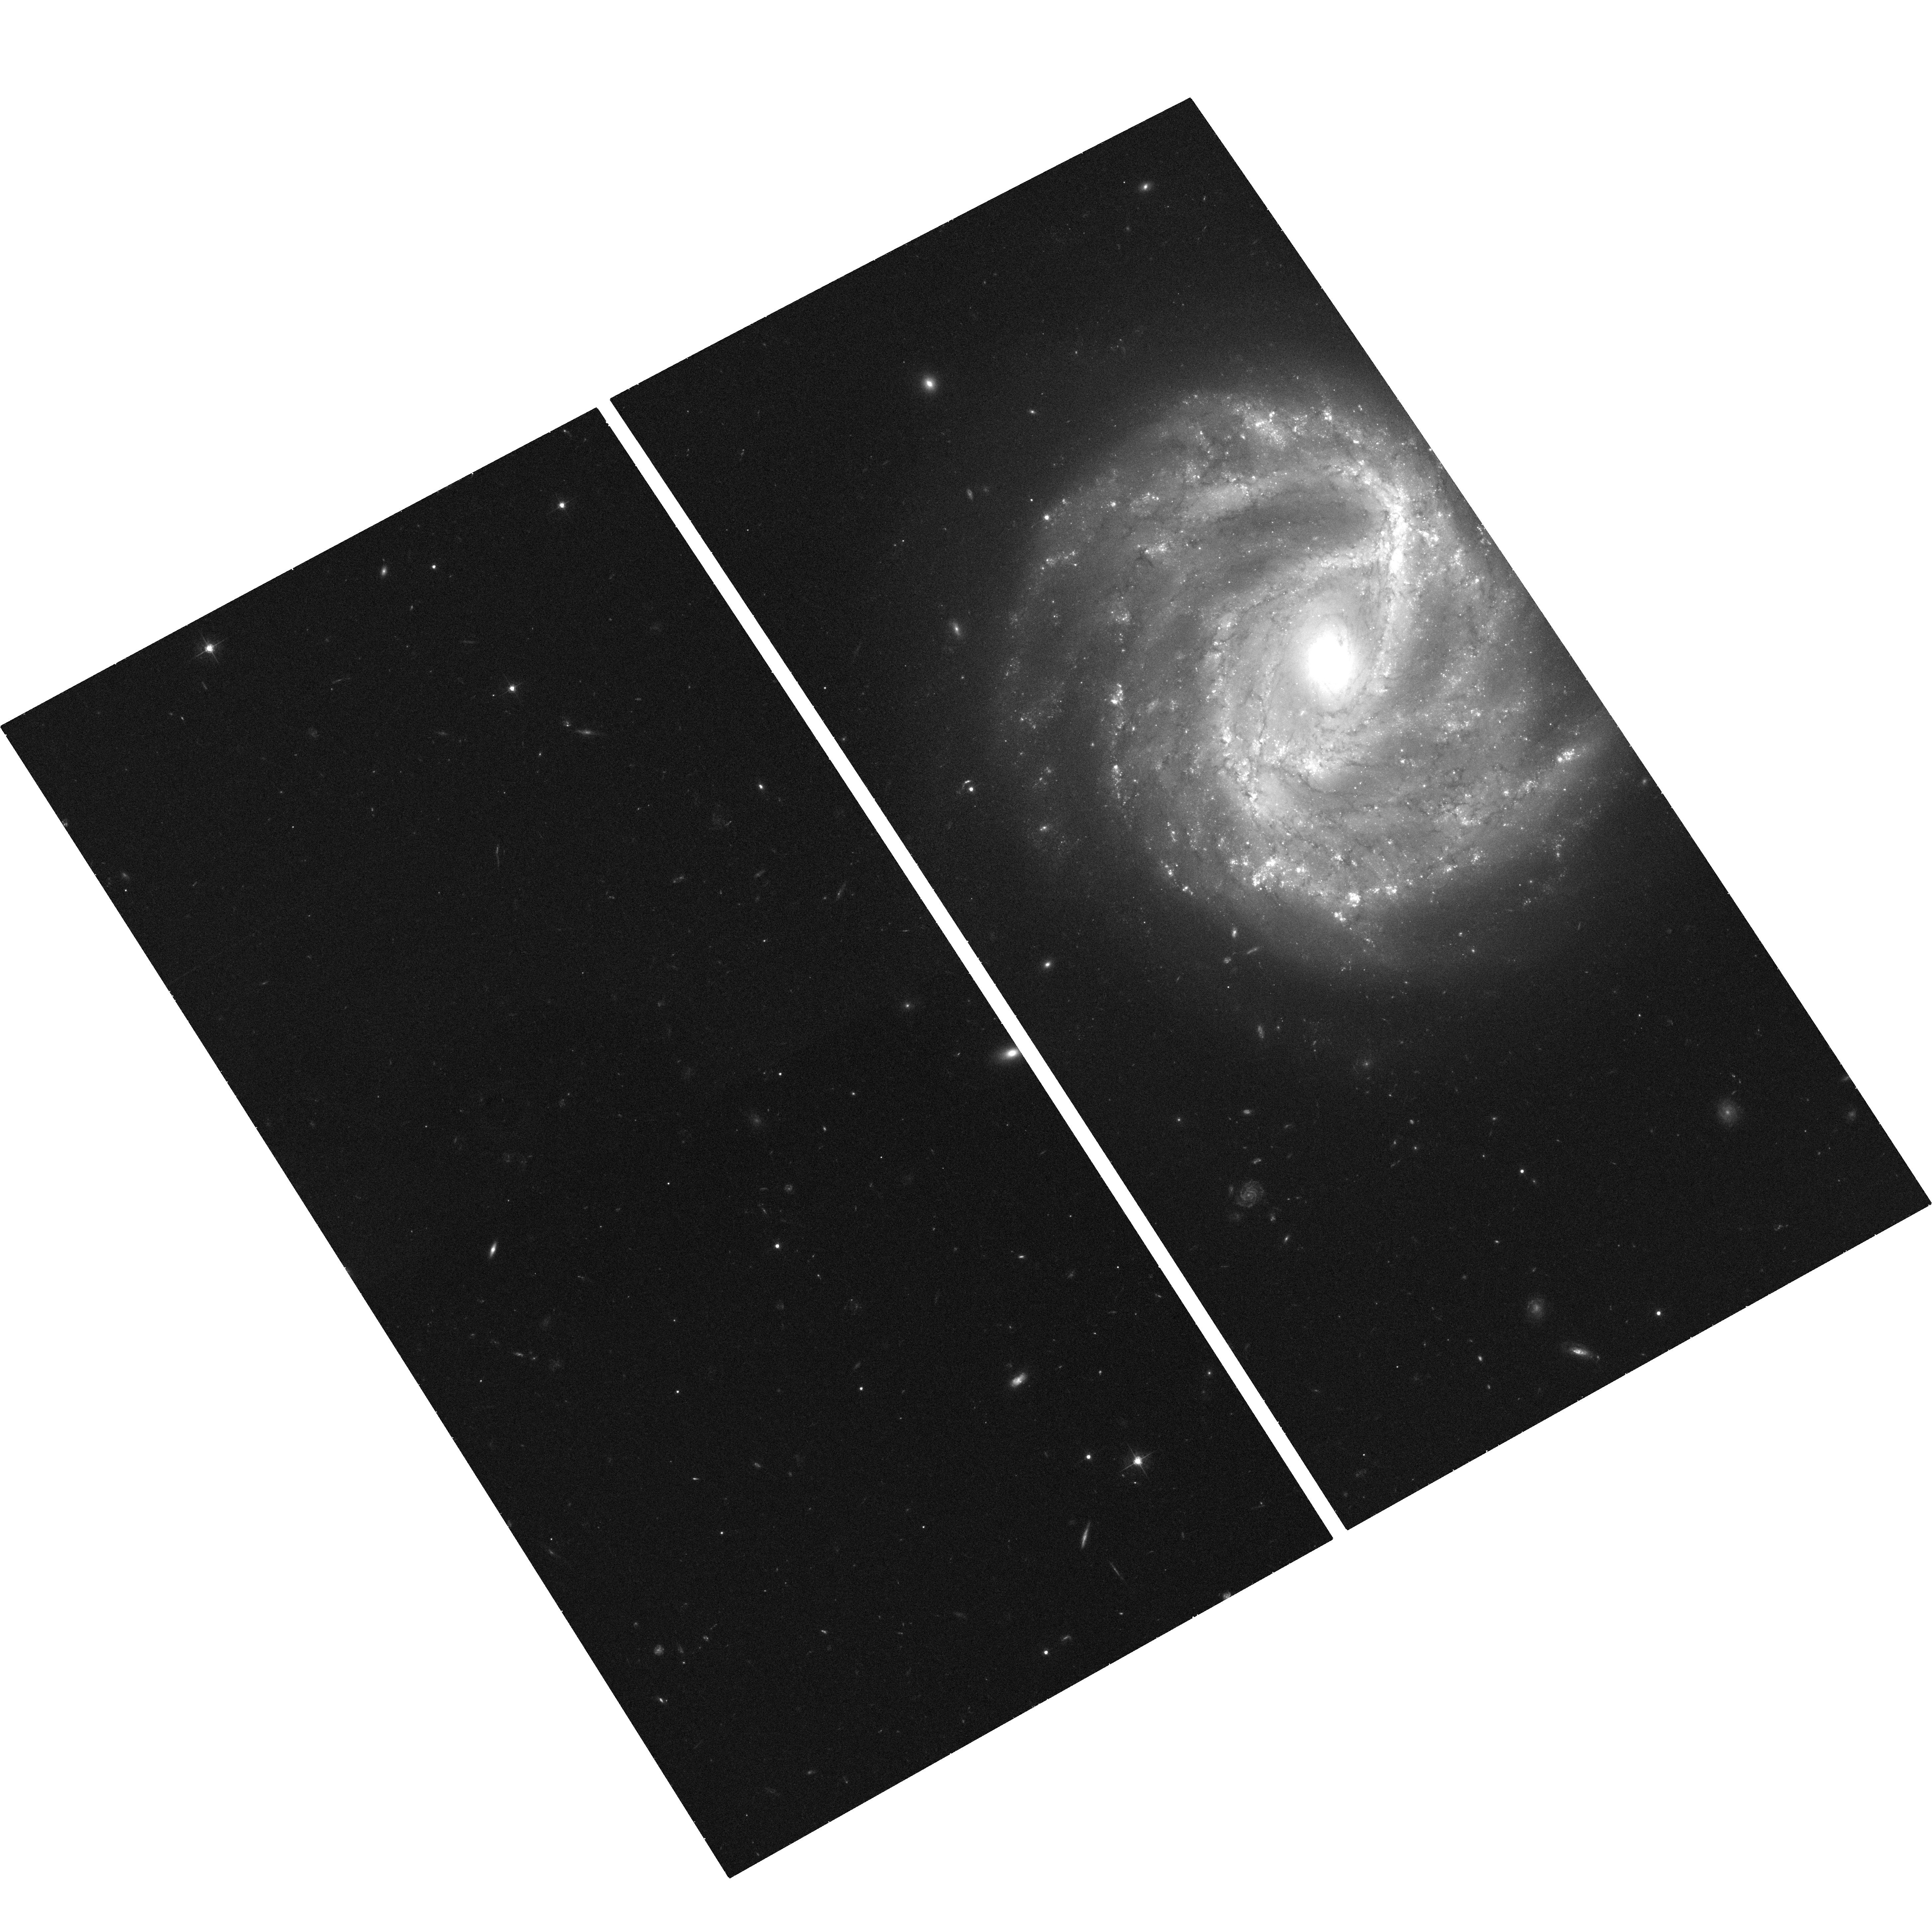
Target: SN1995E. Instrument: ACS/WFC. Filter: F555W. Exposure: 37 min. Observation ID: hst_10892_02_acs_wfc_f555w_j9ow02

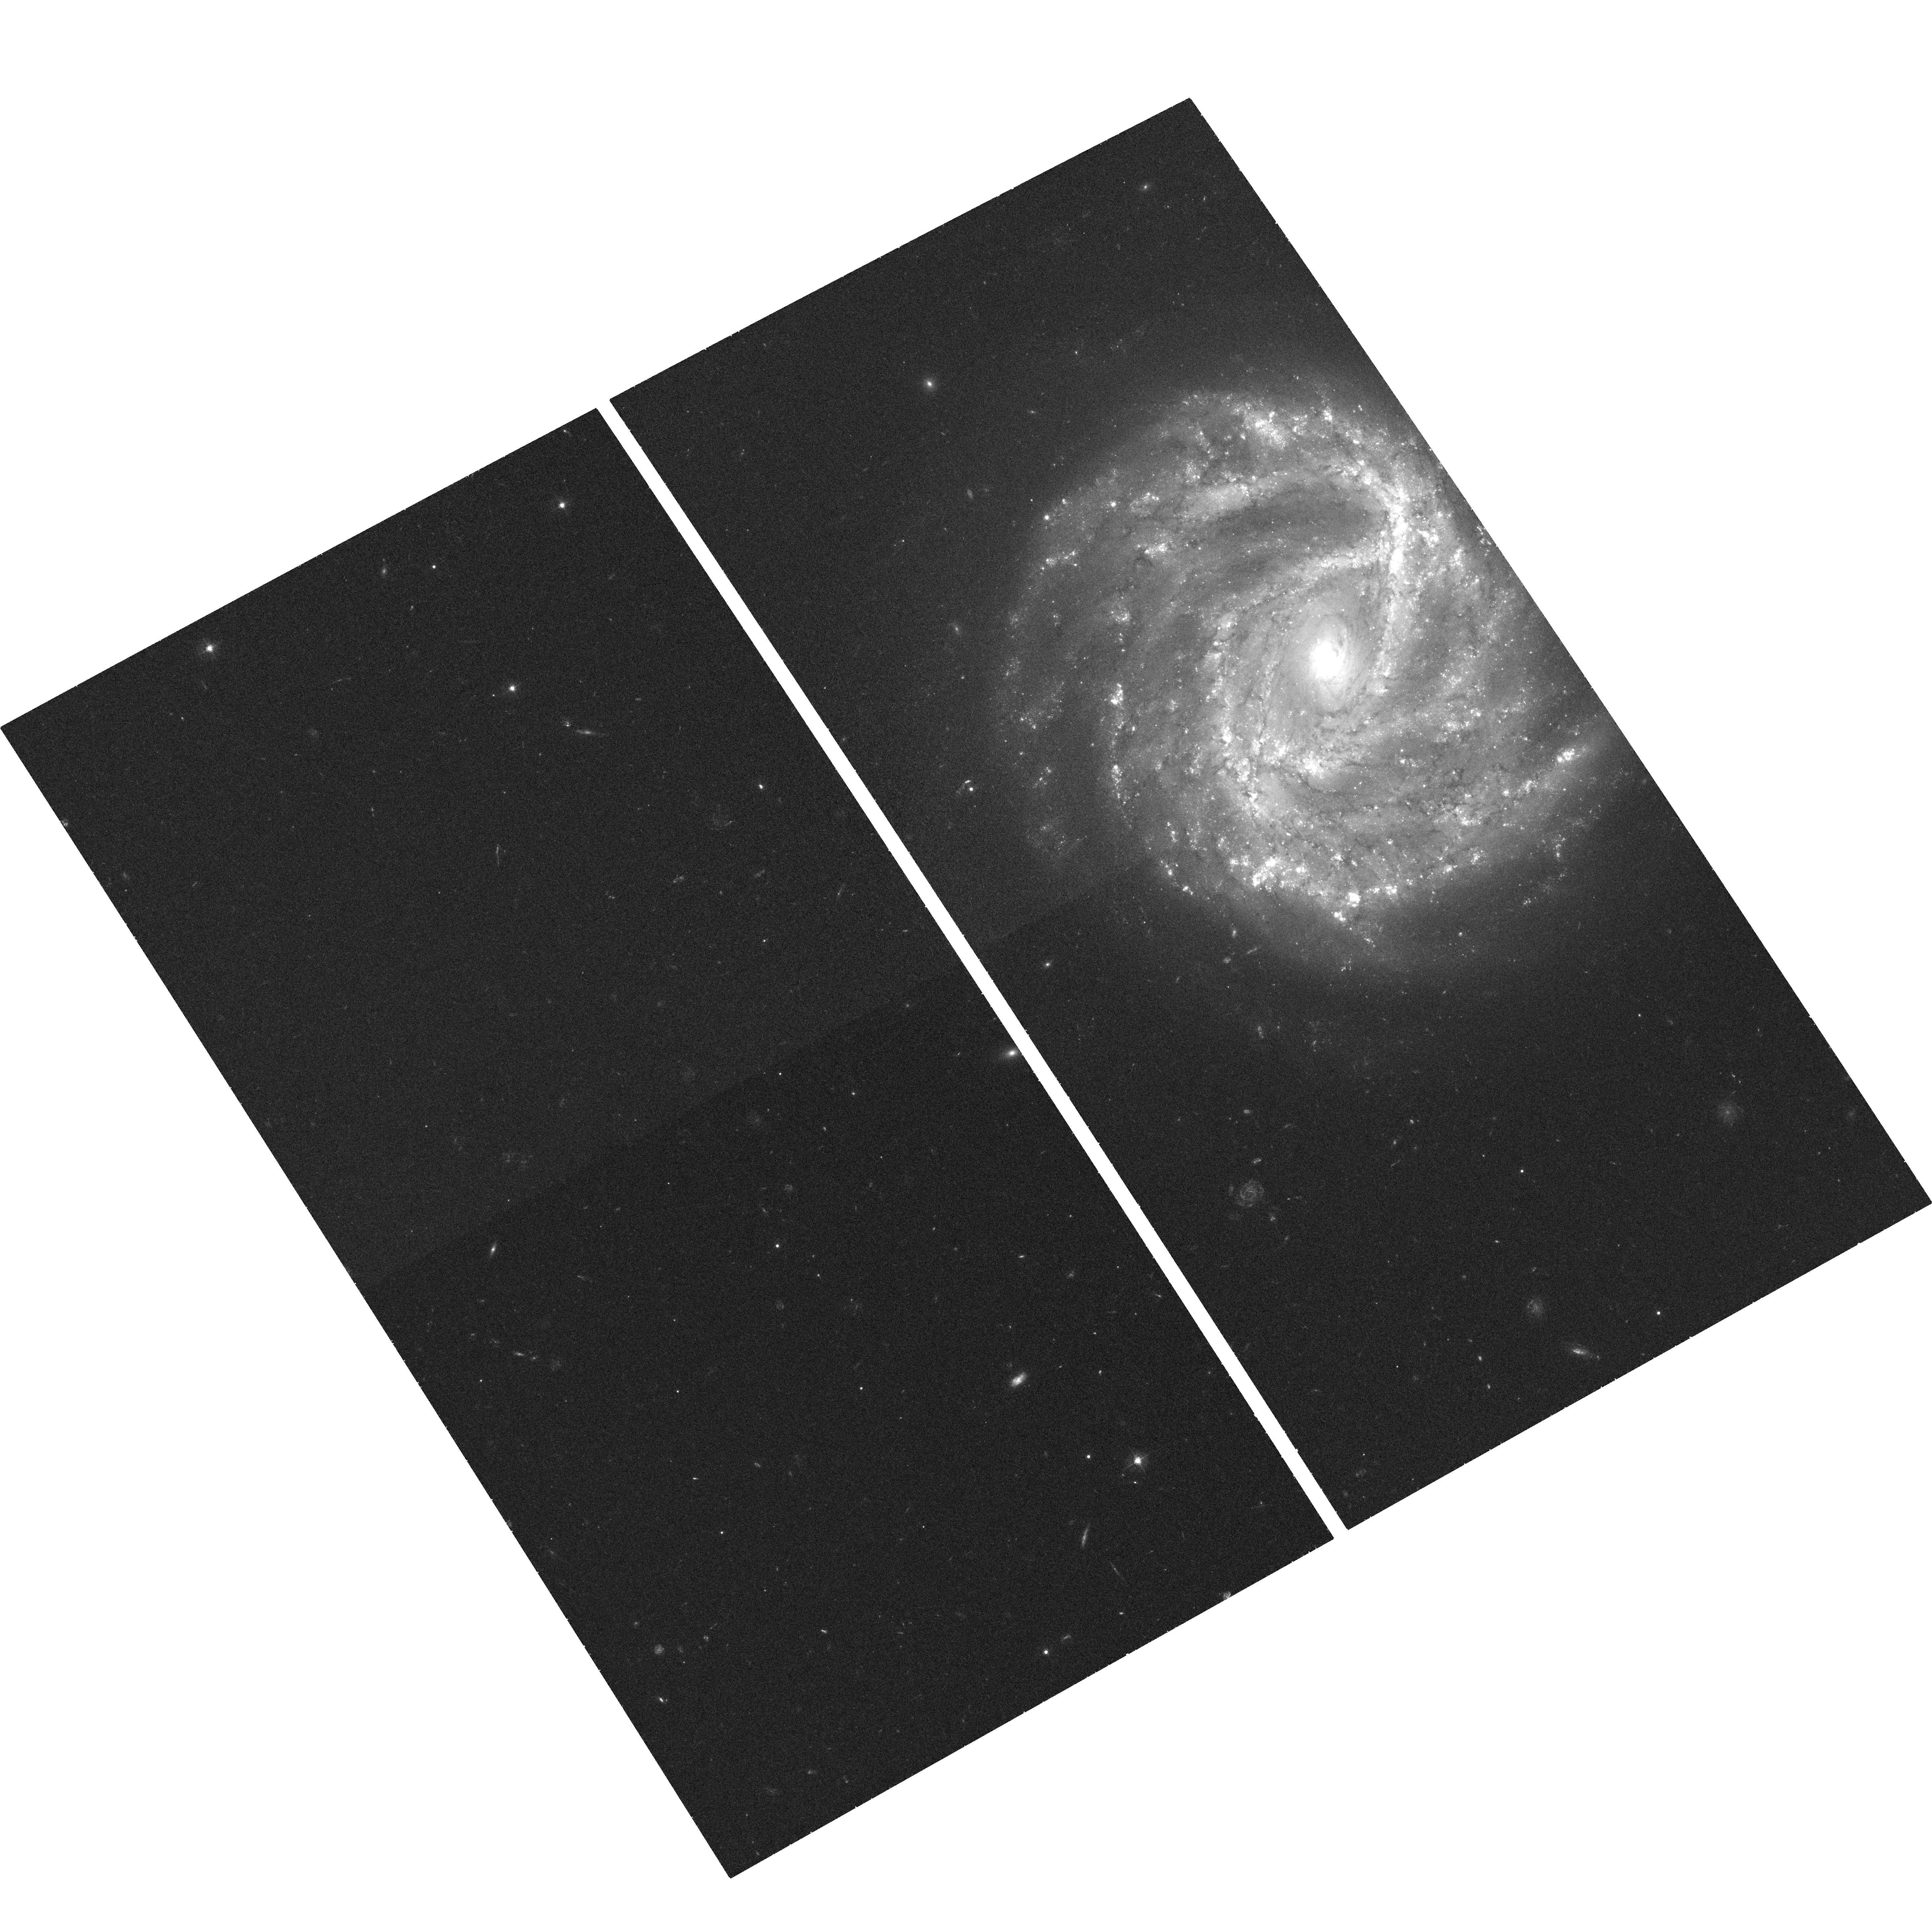
Target: SN1995E. Instrument: ACS/WFC. Filter: F435W. Exposure: 37 min. Observation ID: hst_10892_01_acs_wfc_f435w_j9ow01

Imaging Dust Near Type Ia Supernovae: A New Light Echo Candidate (PI: Garnavich, Peter M.)

Light echos are excellent probes of circumstellar and interstellar dust. We have been using the unique power of light echos to study the progenitors of type Ia supernovae, but currently, only two distant echos are known: SN 1991T and 1998bu. Both events show dust close to the progenitors and the echo light curve suggests that the dust actually surrounds SN 1991T. Here we propose to use HST to confirm a third echo and study its size, brightness and color.